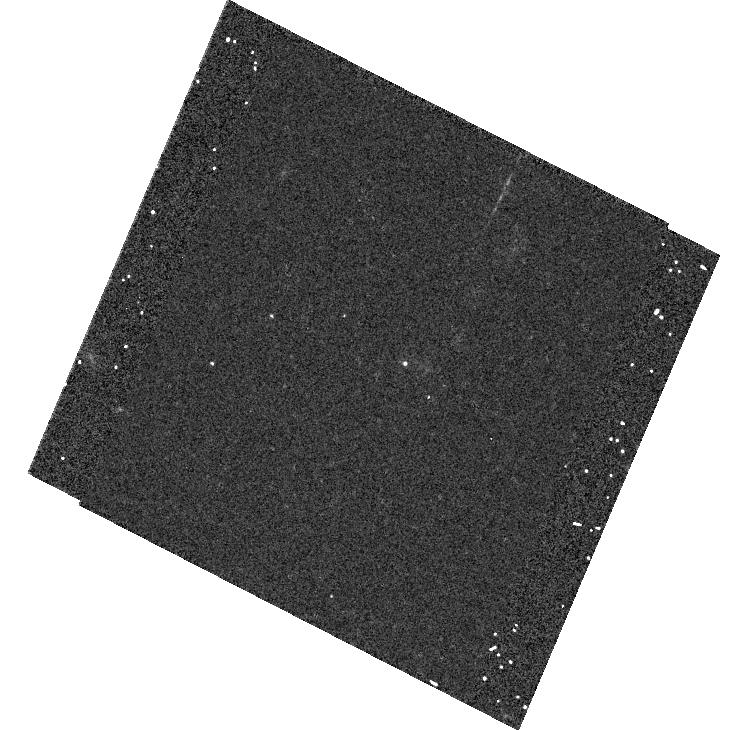
Target: ESSENCE04CP. Instrument: ACS/WFC. Filter: F625W. Exposure: 8 min. Observation ID: hst_9860_32_acs_wfc_f625w_j8rc32

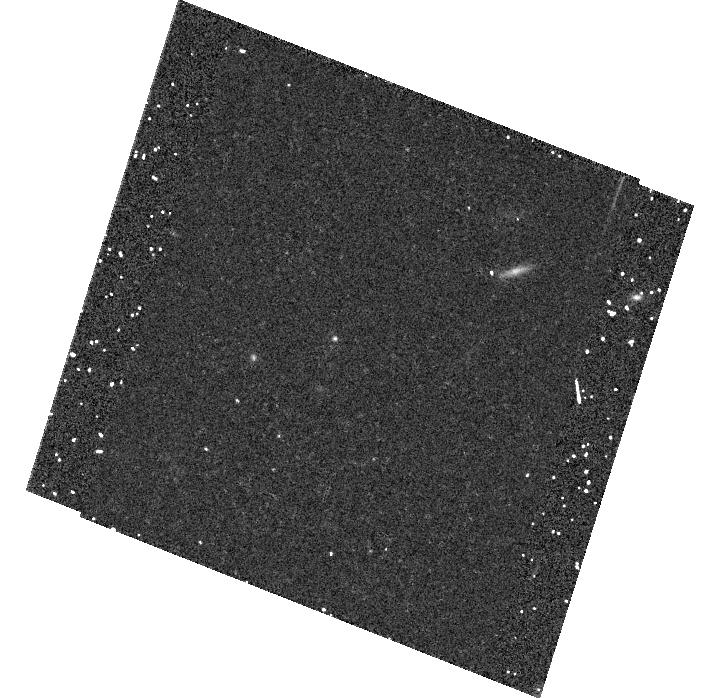
Target: ESSENCE09CP. Instrument: ACS/WFC. Filter: F850LP. Exposure: 20 min. Observation ID: hst_9860_83_acs_wfc_f850lp_j8rc83

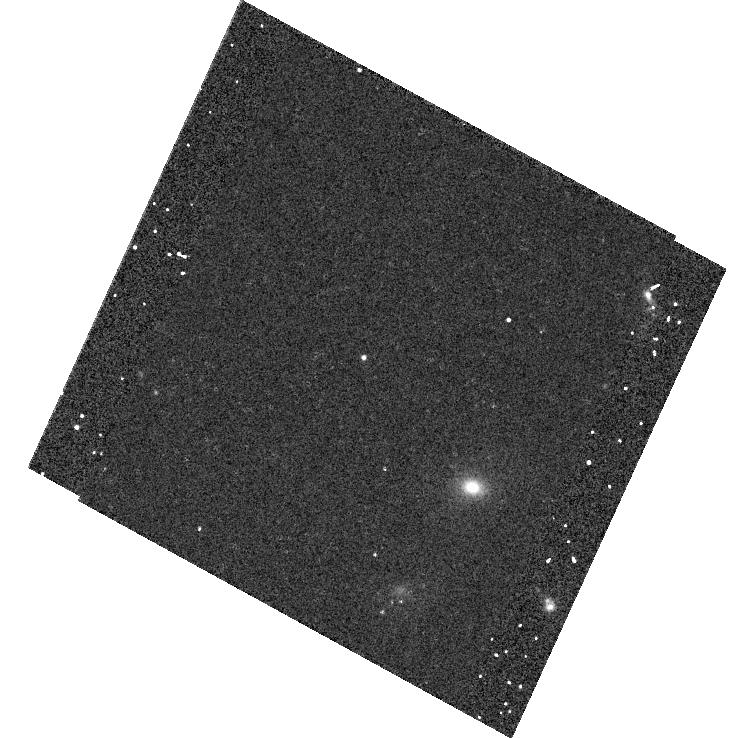
Target: ESSENCE06CP. Instrument: ACS/WFC. Filter: F775W. Exposure: 12 min. Observation ID: hst_9860_f1_acs_wfc_f775w_j8rcf1

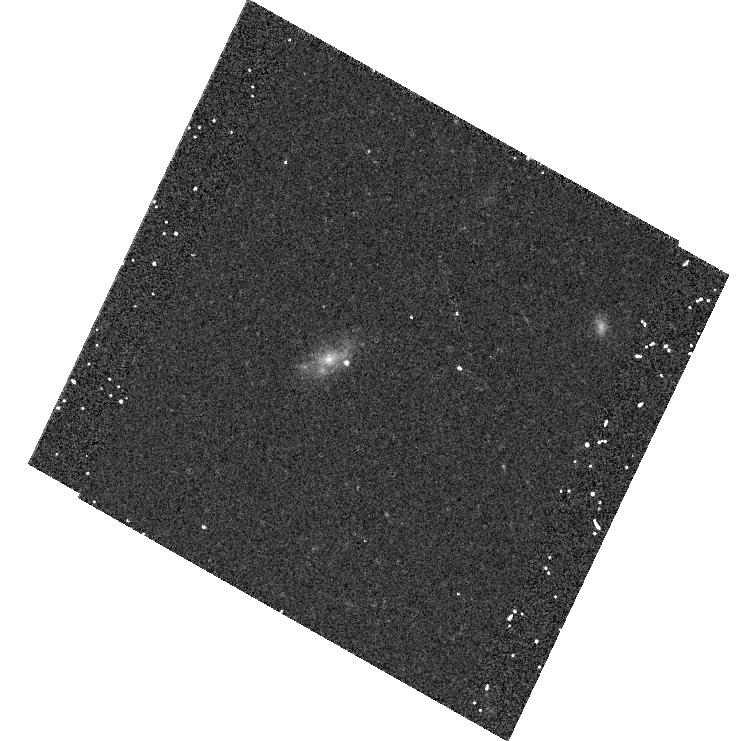
Target: ESSENCE01CP. Instrument: ACS/WFC. Filter: F775W. Exposure: 12 min. Observation ID: hst_9860_a2_acs_wfc_f775w_j8rca2

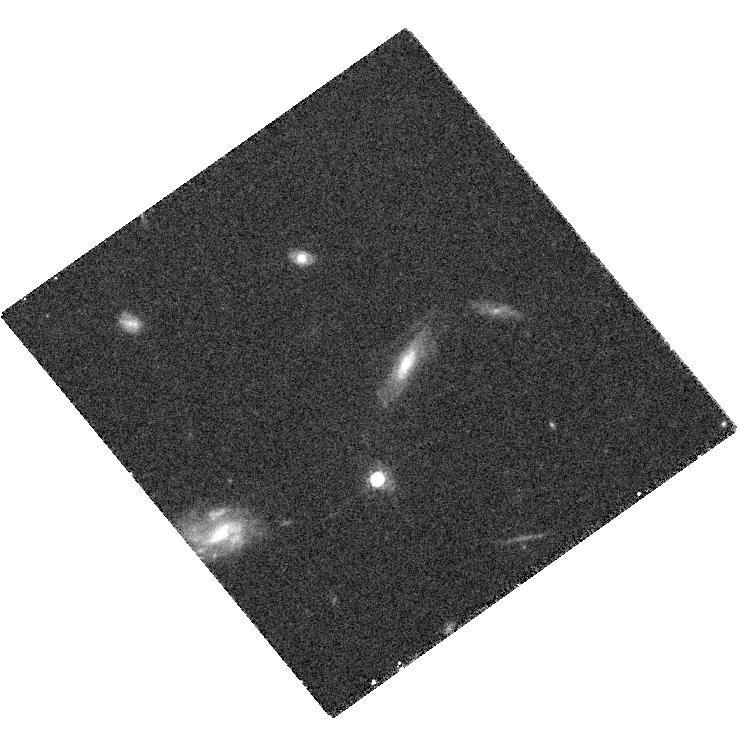
Target: ESSENCETEMP1. Instrument: ACS/WFC. Filter: F775W. Exposure: 27 min. Observation ID: hst_9860_08_acs_wfc_f775w_j8rc08

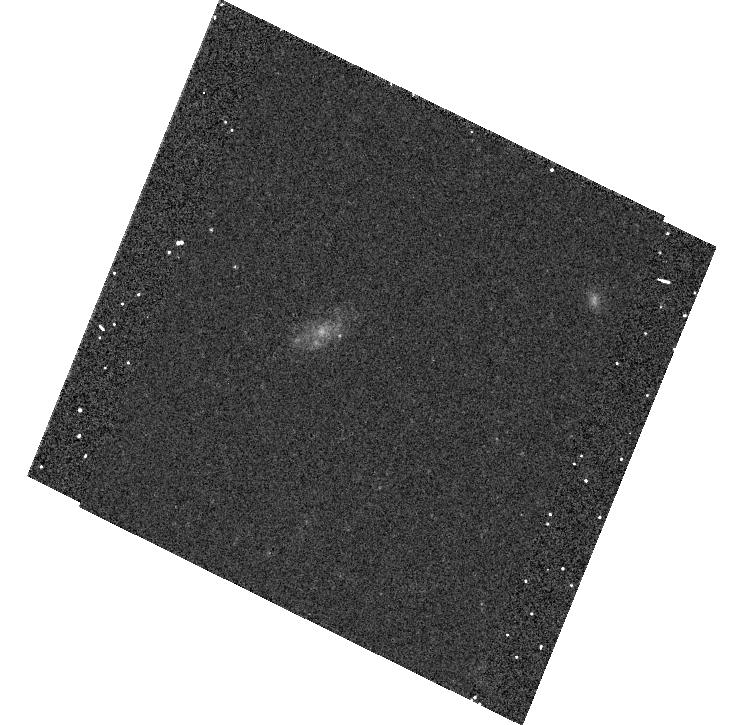
Target: ESSENCE03CP. Instrument: ACS/WFC. Filter: F625W. Exposure: 8 min. Observation ID: hst_9860_c1_acs_wfc_f625w_j8rcc1

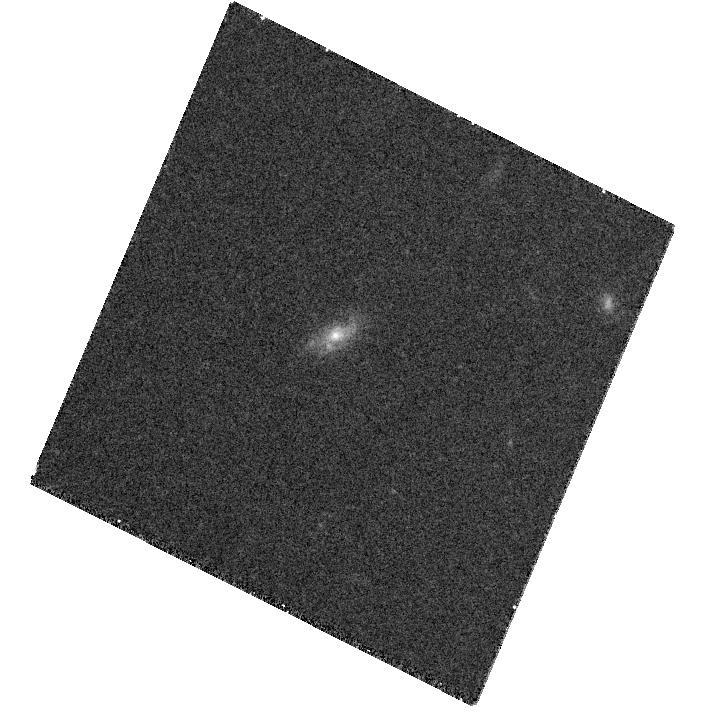
Target: ESSENCETEMP3. Instrument: ACS/WFC. Filter: F850LP. Exposure: 30 min. Observation ID: hst_9860_28_acs_wfc_f850lp_j8rc28

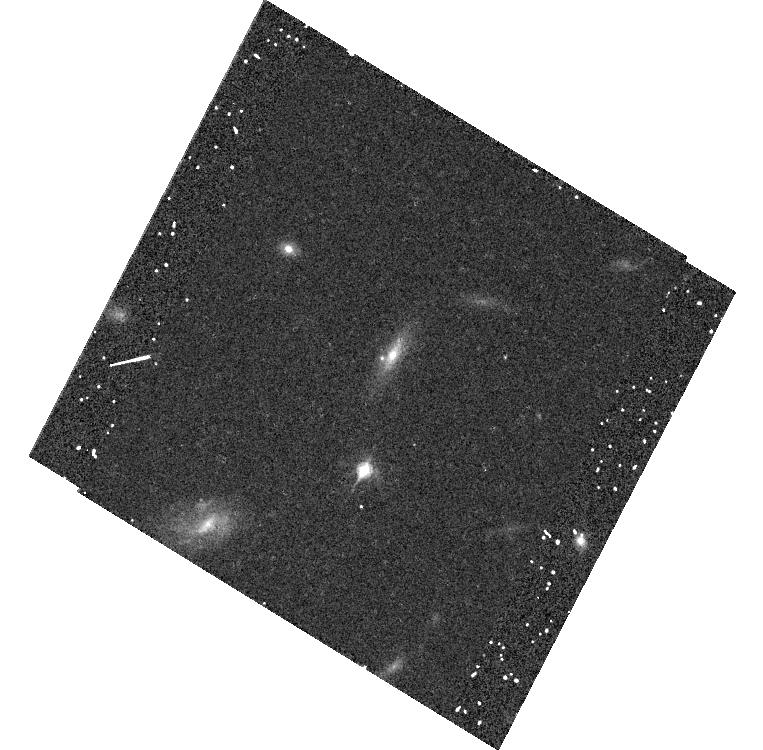
Target: ESSENCE07CP. Instrument: ACS/WFC. Filter: F850LP. Exposure: 15 min. Observation ID: hst_9860_62_acs_wfc_f850lp_j8rc62

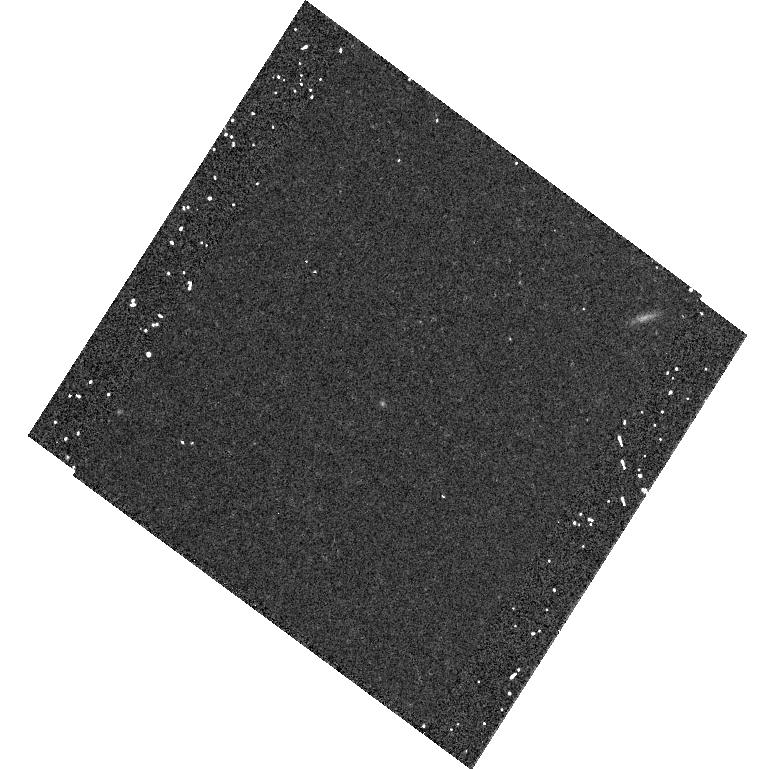
Target: ESSENCETEMP5. Instrument: ACS/WFC. Filter: F850LP. Exposure: 15 min. Observation ID: hst_9860_48_acs_wfc_f850lp_j8rc48

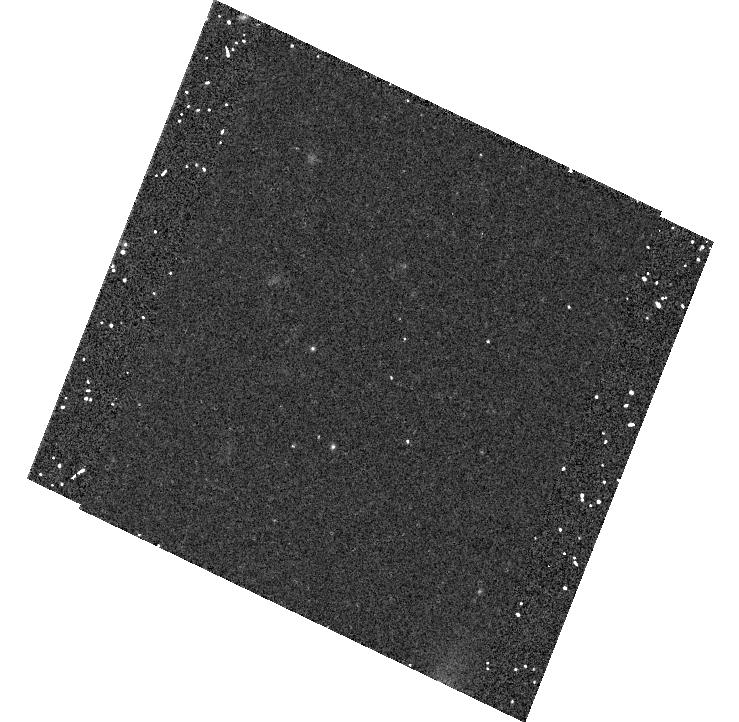
Target: ESSENCE08CP. Instrument: ACS/WFC. Filter: F850LP. Exposure: 20 min. Observation ID: hst_9860_75_acs_wfc_f850lp_j8rc75

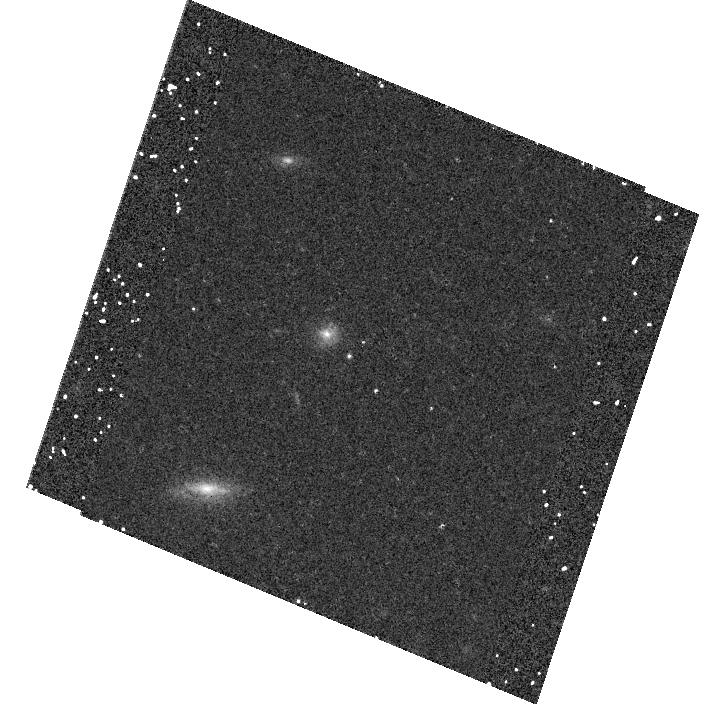
Target: ESSENCE05CP. Instrument: ACS/WFC. Filter: F850LP. Exposure: 15 min. Observation ID: hst_9860_e1_acs_wfc_f850lp_j8rce1

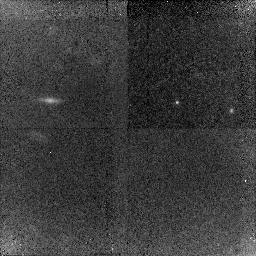
Target: ESSENCE09NICCP. Instrument: NICMOS/NIC2. Filter: F110W. Exposure: 43 min. Observation ID: n8rc13010

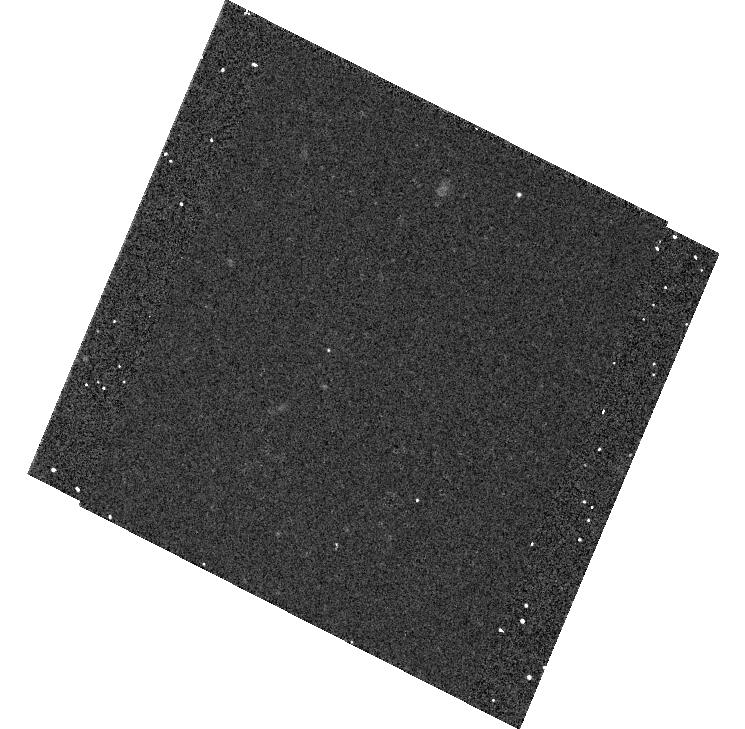
Target: ESSENCE03CP2. Instrument: ACS/WFC. Filter: F625W. Exposure: 8 min. Observation ID: hst_9860_c2_acs_wfc_f625w_j8rcc2

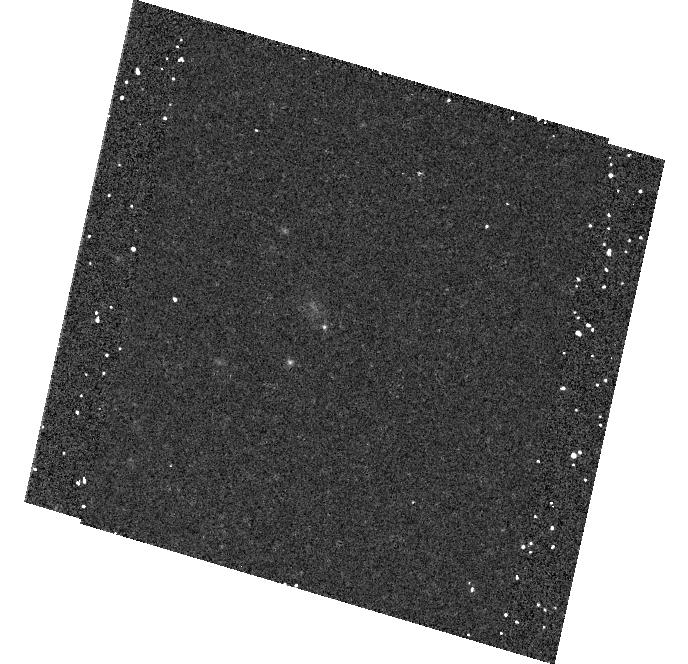
Target: ESSENCE10CP. Instrument: ACS/WFC. Filter: F850LP. Exposure: 20 min. Observation ID: hst_9860_94_acs_wfc_f850lp_j8rc94

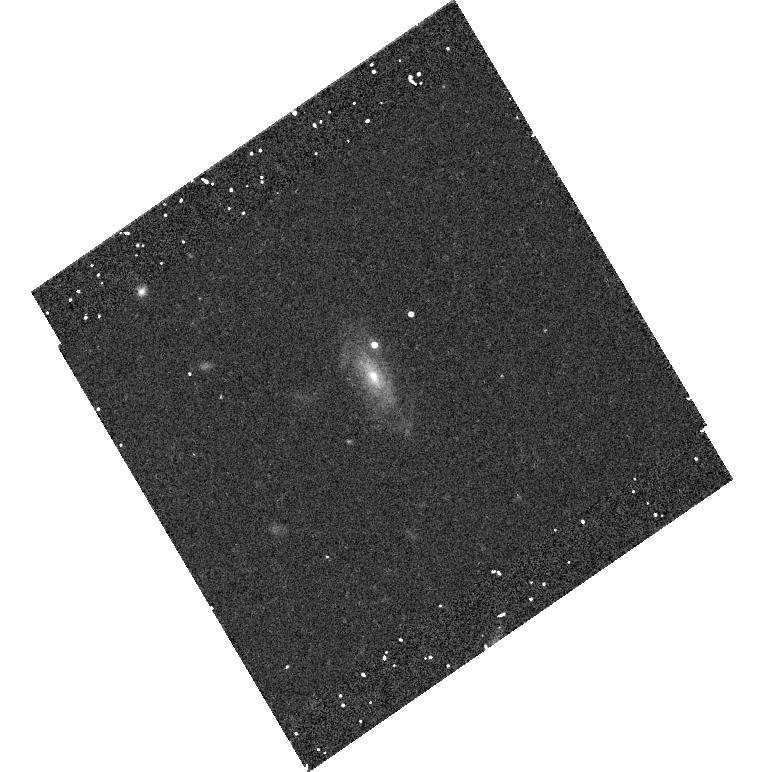
Target: ESSENCE02CP. Instrument: ACS/WFC. Filter: F775W. Exposure: 12 min. Observation ID: hst_9860_b1_acs_wfc_f775w_j8rcb1

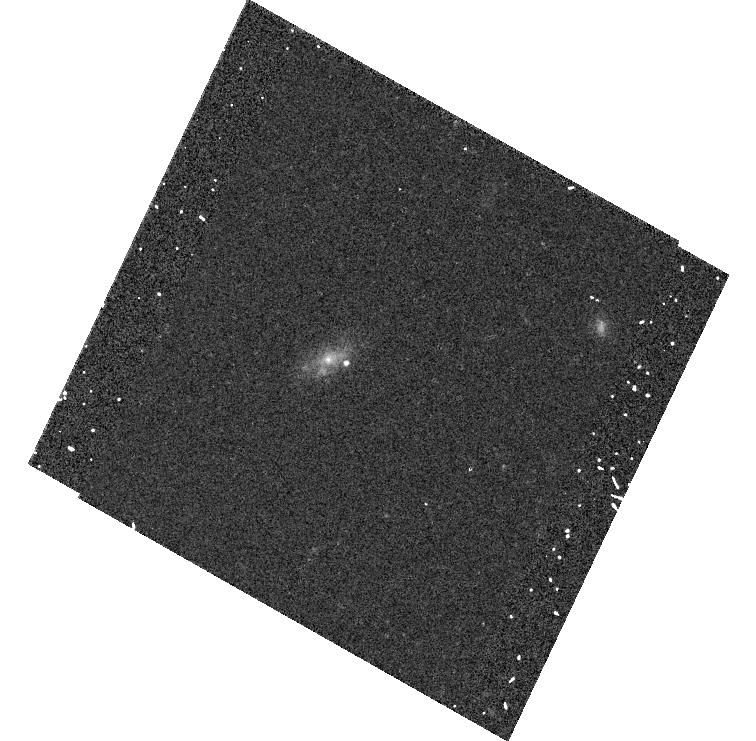
Target: ESSENCE01CP. Instrument: ACS/WFC. Filter: F775W. Exposure: 12 min. Observation ID: hst_9860_a1_acs_wfc_f775w_j8rca1

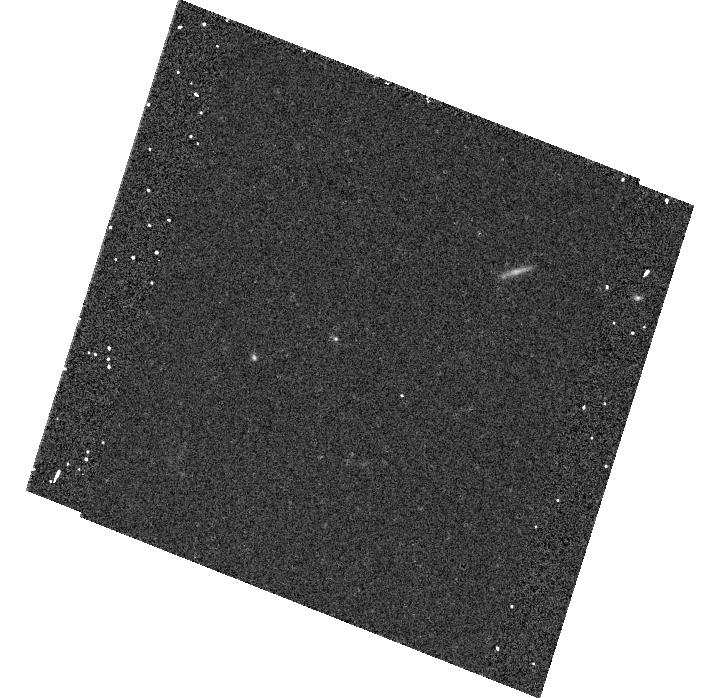
Target: ESSENCE09CP. Instrument: ACS/WFC. Filter: F625W. Exposure: 8 min. Observation ID: hst_9860_i2_acs_wfc_f625w_j8rci2

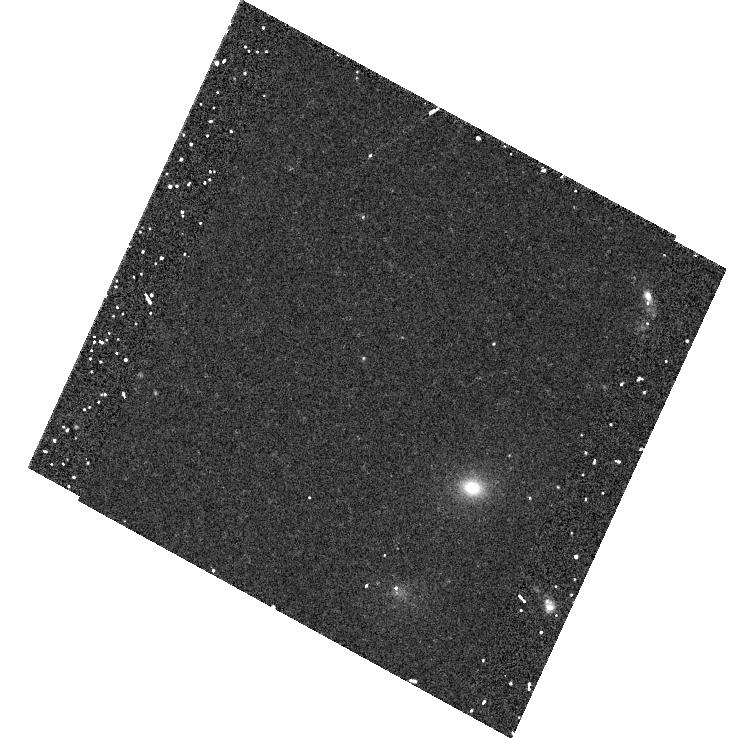
Target: ESSENCE06CP. Instrument: ACS/WFC. Filter: F775W. Exposure: 17 min. Observation ID: hst_9860_55_acs_wfc_f775w_j8rc55

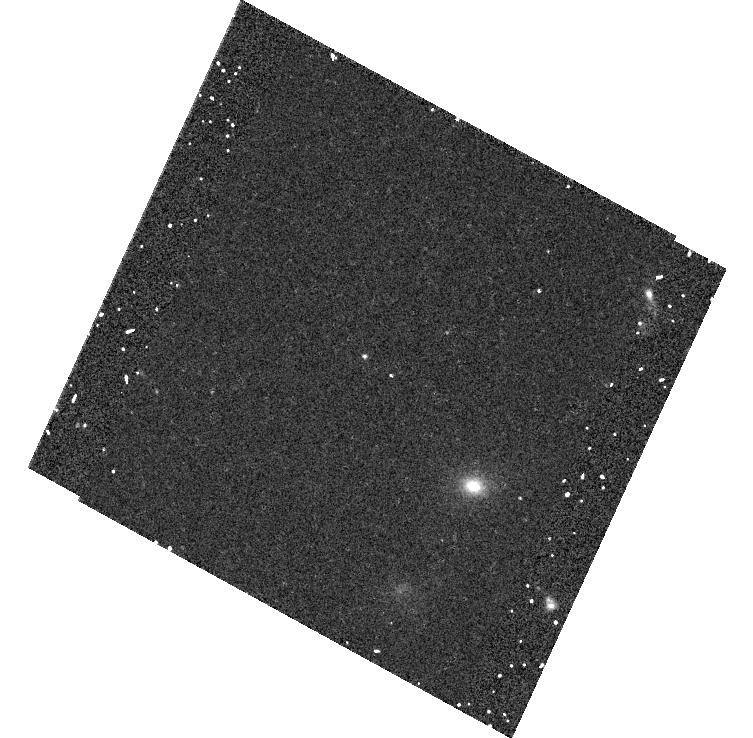
Target: ESSENCE06CP. Instrument: ACS/WFC. Filter: F775W. Exposure: 12 min. Observation ID: hst_9860_52_acs_wfc_f775w_j8rc52

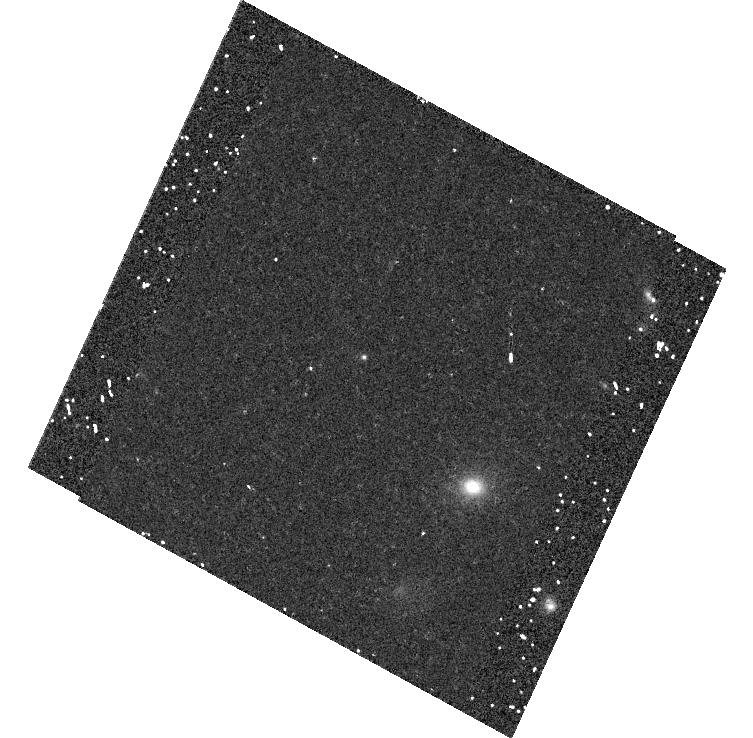
Target: ESSENCE06CP. Instrument: ACS/WFC. Filter: F850LP. Exposure: 20 min. Observation ID: hst_9860_53_acs_wfc_f850lp_j8rc53

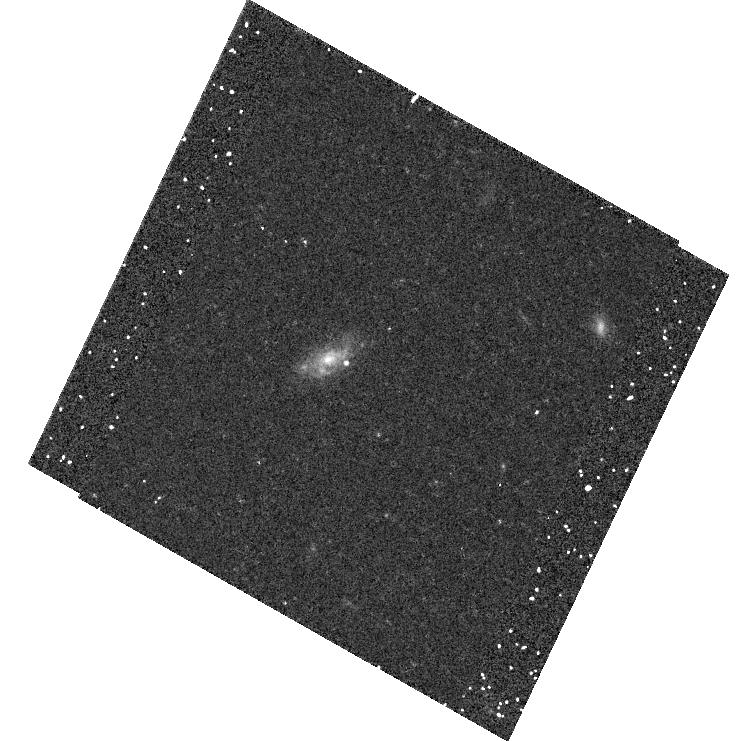
Target: ESSENCE01CP. Instrument: ACS/WFC. Filter: F775W. Exposure: 17 min. Observation ID: hst_9860_03_acs_wfc_f775w_j8rc03

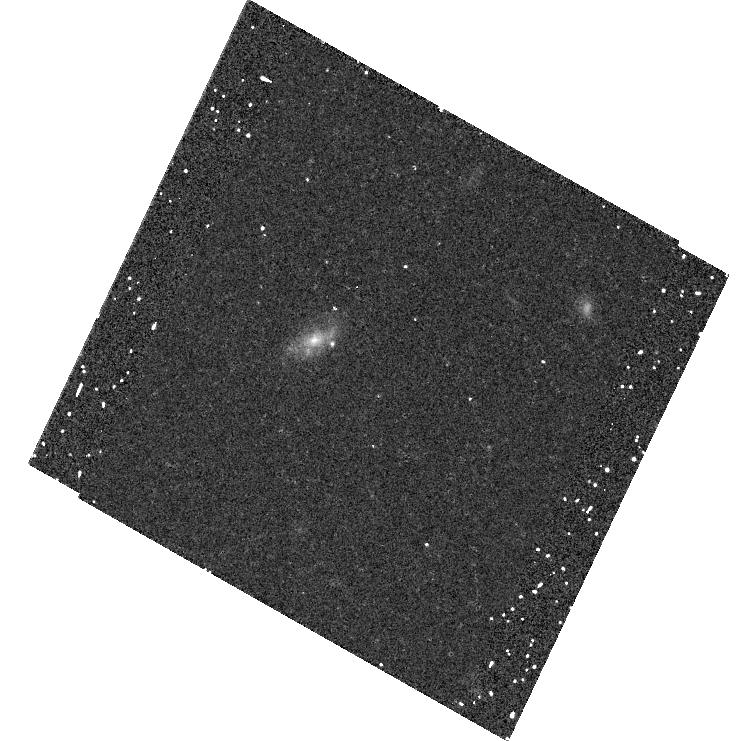
Target: ESSENCE01CP. Instrument: ACS/WFC. Filter: F850LP. Exposure: 20 min. Observation ID: hst_9860_04_acs_wfc_f850lp_j8rc04

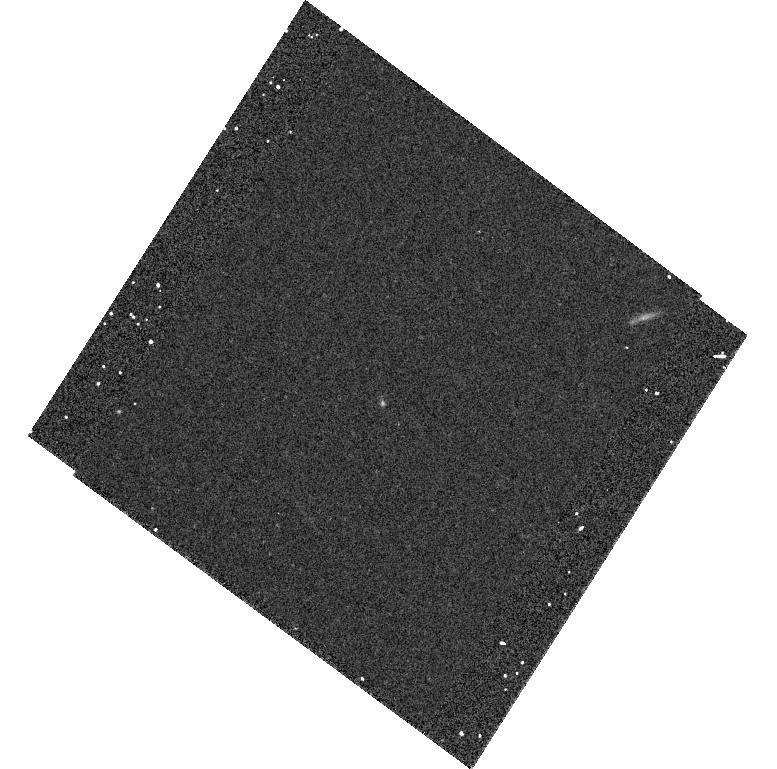
Target: ESSENCETEMP5. Instrument: ACS/WFC. Filter: F625W. Exposure: 8 min. Observation ID: hst_9860_48_acs_wfc_f625w_j8rc48

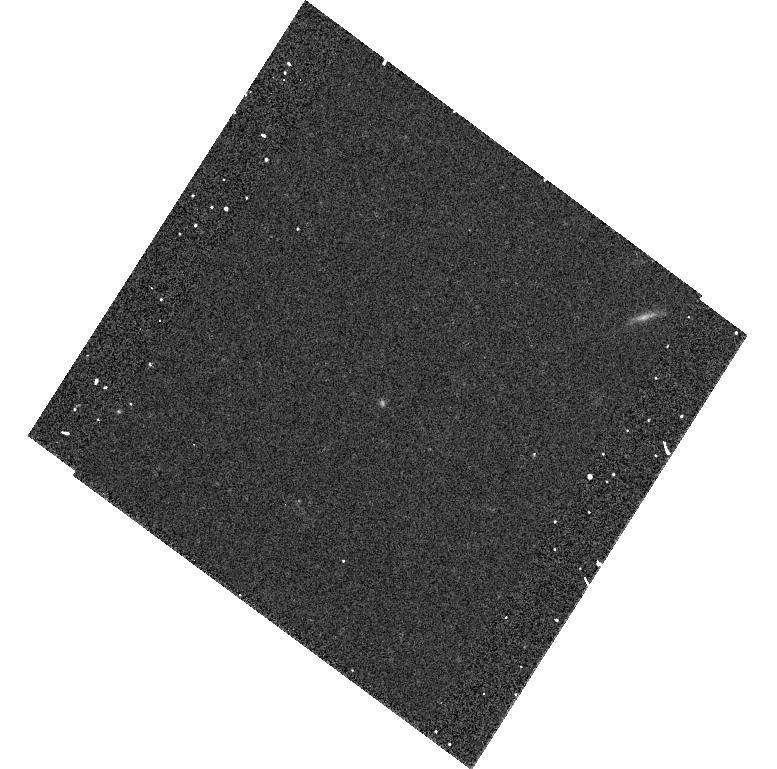
Target: ESSENCETEMP5. Instrument: ACS/WFC. Filter: F775W. Exposure: 12 min. Observation ID: hst_9860_48_acs_wfc_f775w_j8rc48

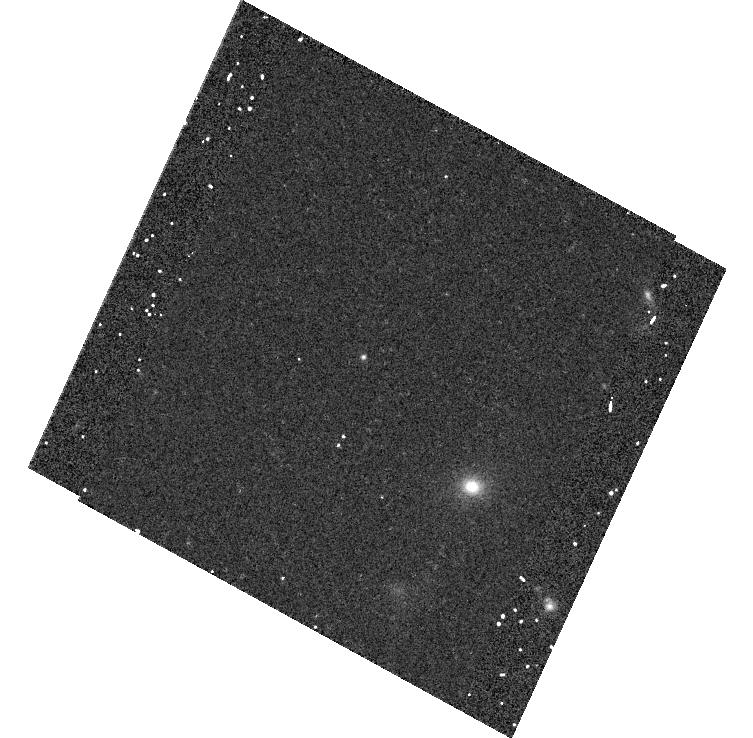
Target: ESSENCE06CP. Instrument: ACS/WFC. Filter: F850LP. Exposure: 15 min. Observation ID: hst_9860_f1_acs_wfc_f850lp_j8rcf1

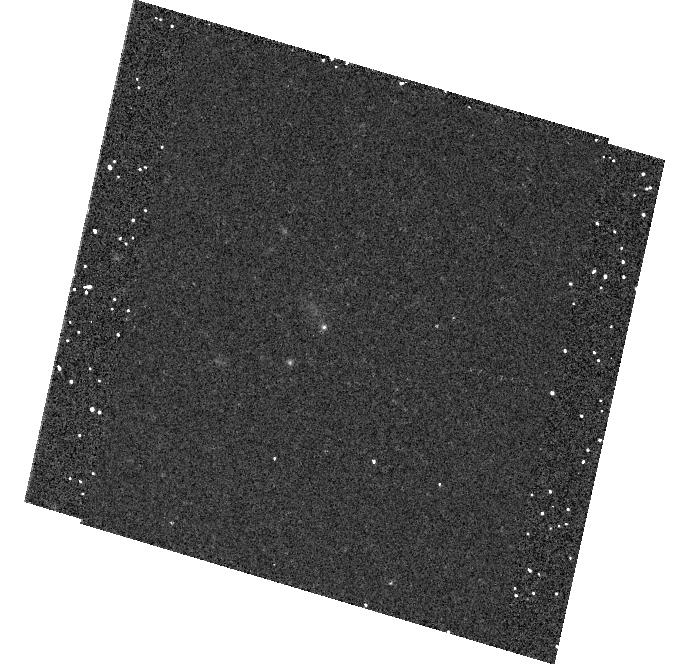
Target: ESSENCE10CP. Instrument: ACS/WFC. Filter: F850LP. Exposure: 15 min. Observation ID: hst_9860_j1_acs_wfc_f850lp_j8rcj1

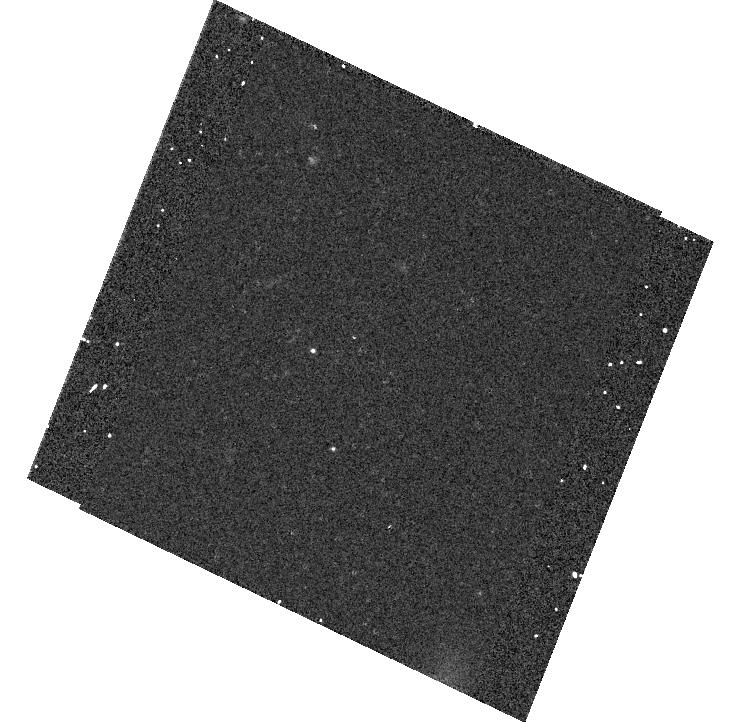
Target: ESSENCE08CP. Instrument: ACS/WFC. Filter: F625W. Exposure: 8 min. Observation ID: hst_9860_72_acs_wfc_f625w_j8rc72

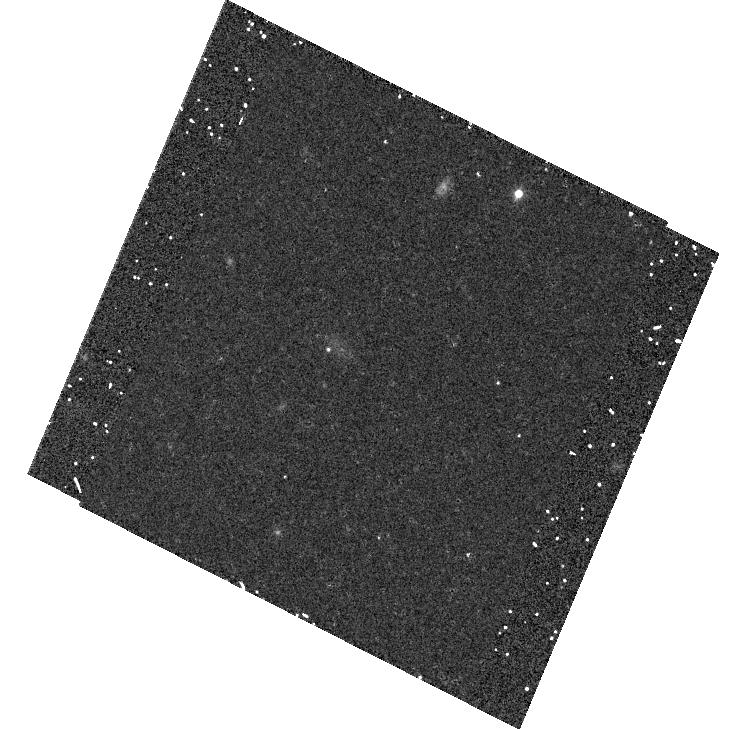
Target: ESSENCE03CP2. Instrument: ACS/WFC. Filter: F850LP. Exposure: 20 min. Observation ID: hst_9860_23_acs_wfc_f850lp_j8rc23

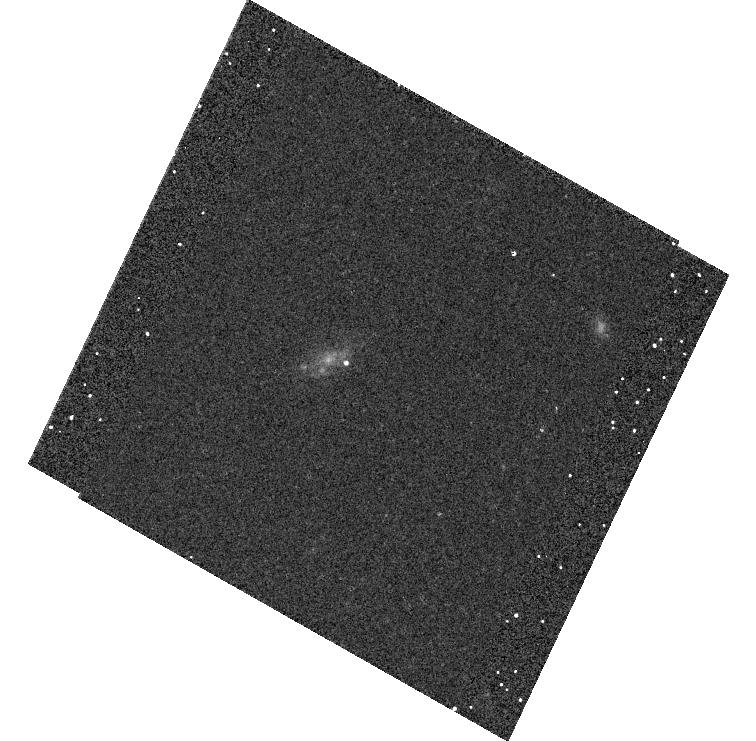
Target: ESSENCE01CP. Instrument: ACS/WFC. Filter: F625W. Exposure: 8 min. Observation ID: hst_9860_a1_acs_wfc_f625w_j8rca1

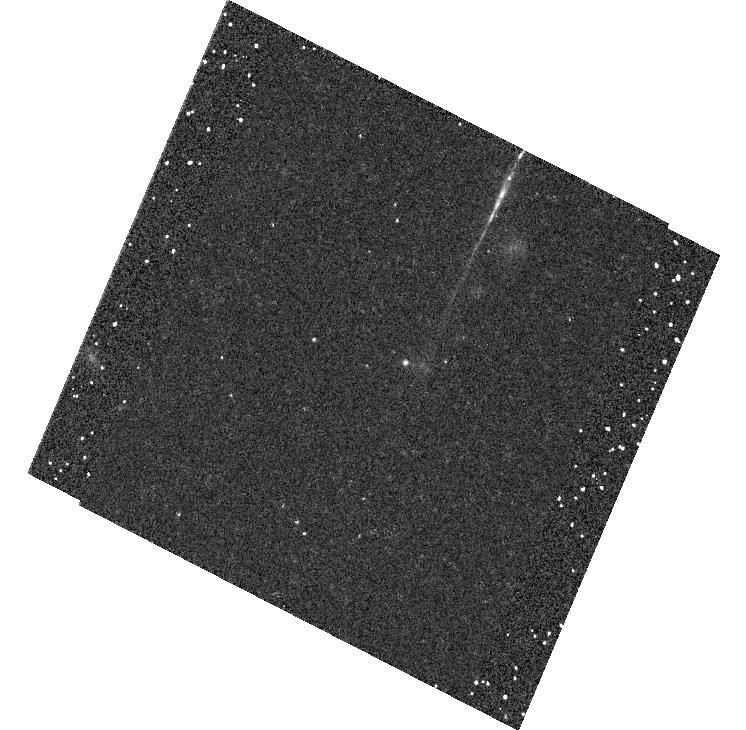
Target: ESSENCE04CP. Instrument: ACS/WFC. Filter: F850LP. Exposure: 20 min. Observation ID: hst_9860_34_acs_wfc_f850lp_j8rc34

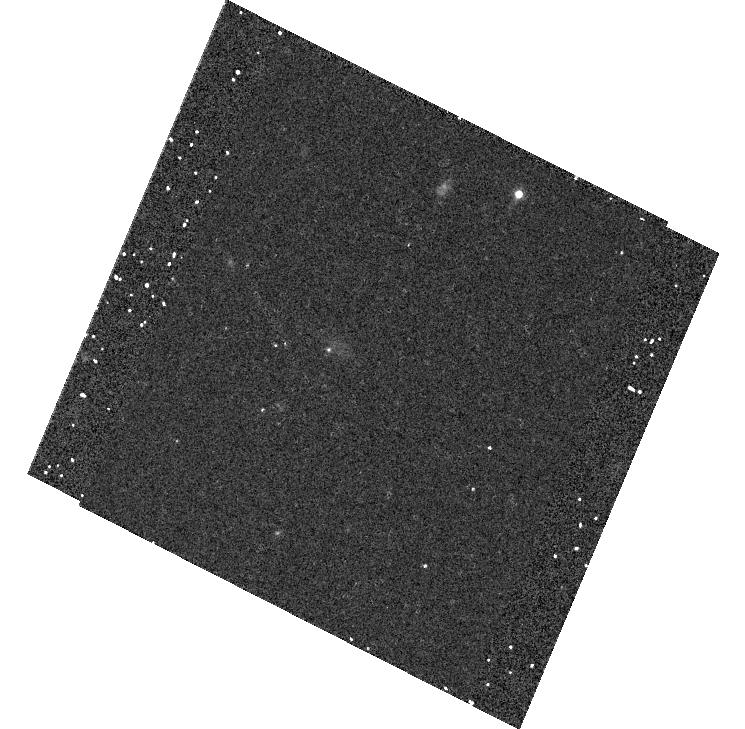
Target: ESSENCE03CP2. Instrument: ACS/WFC. Filter: F850LP. Exposure: 15 min. Observation ID: hst_9860_c2_acs_wfc_f850lp_j8rcc2

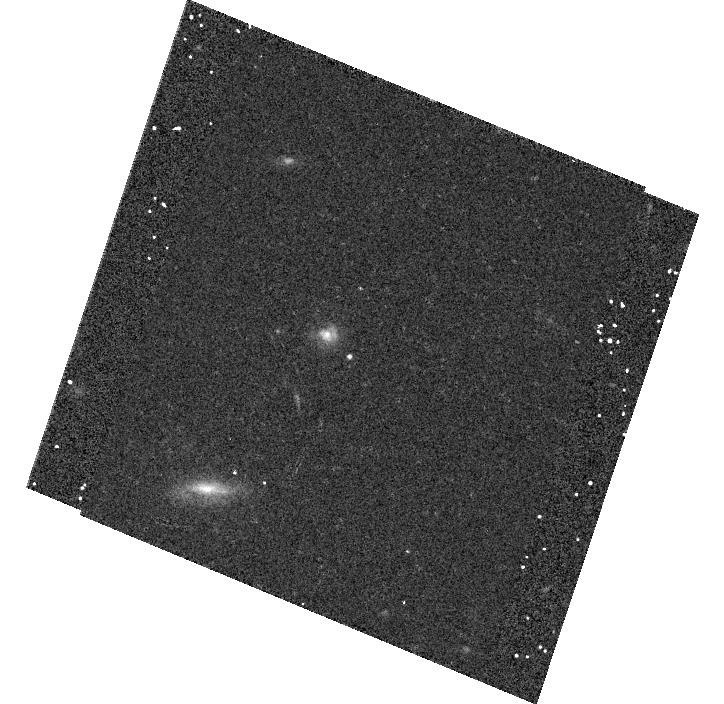
Target: ESSENCE05CP. Instrument: ACS/WFC. Filter: F775W. Exposure: 12 min. Observation ID: hst_9860_e1_acs_wfc_f775w_j8rce1

ESSENCE: Measuring the Dark Energy Equation of State (PI: Garnavich, Peter M.)

The accelerating universe appears to be dominated by a dark energy with a significant negative pressure. The ratio of the pressure to density of this mysterious energy (its equation of state) is an observable which can differentiate between the proliferating candidate theories. We propose to estimate the dark energy equation of state by observing Type Ia supernovae at redshifts near z=0.7 with HST in concert with the on-going ESSENCE NOAO Survey program that is discovering and studying supernovae between 0.3<z<0.8. We show that an interesting constraint on the equation of state can be made with supernovae observed at modest redshifts given the current knowledge of the matter density. We will follow 10 Type Ia supernovae discovered from the ground and passed to HST without disrupting its schedule. The full data set will constrain the equation of state to 10% and strictly limit the range of possible dark energy models. In keeping with the ESSENCE policy, th ese observations will available to the community immediately.